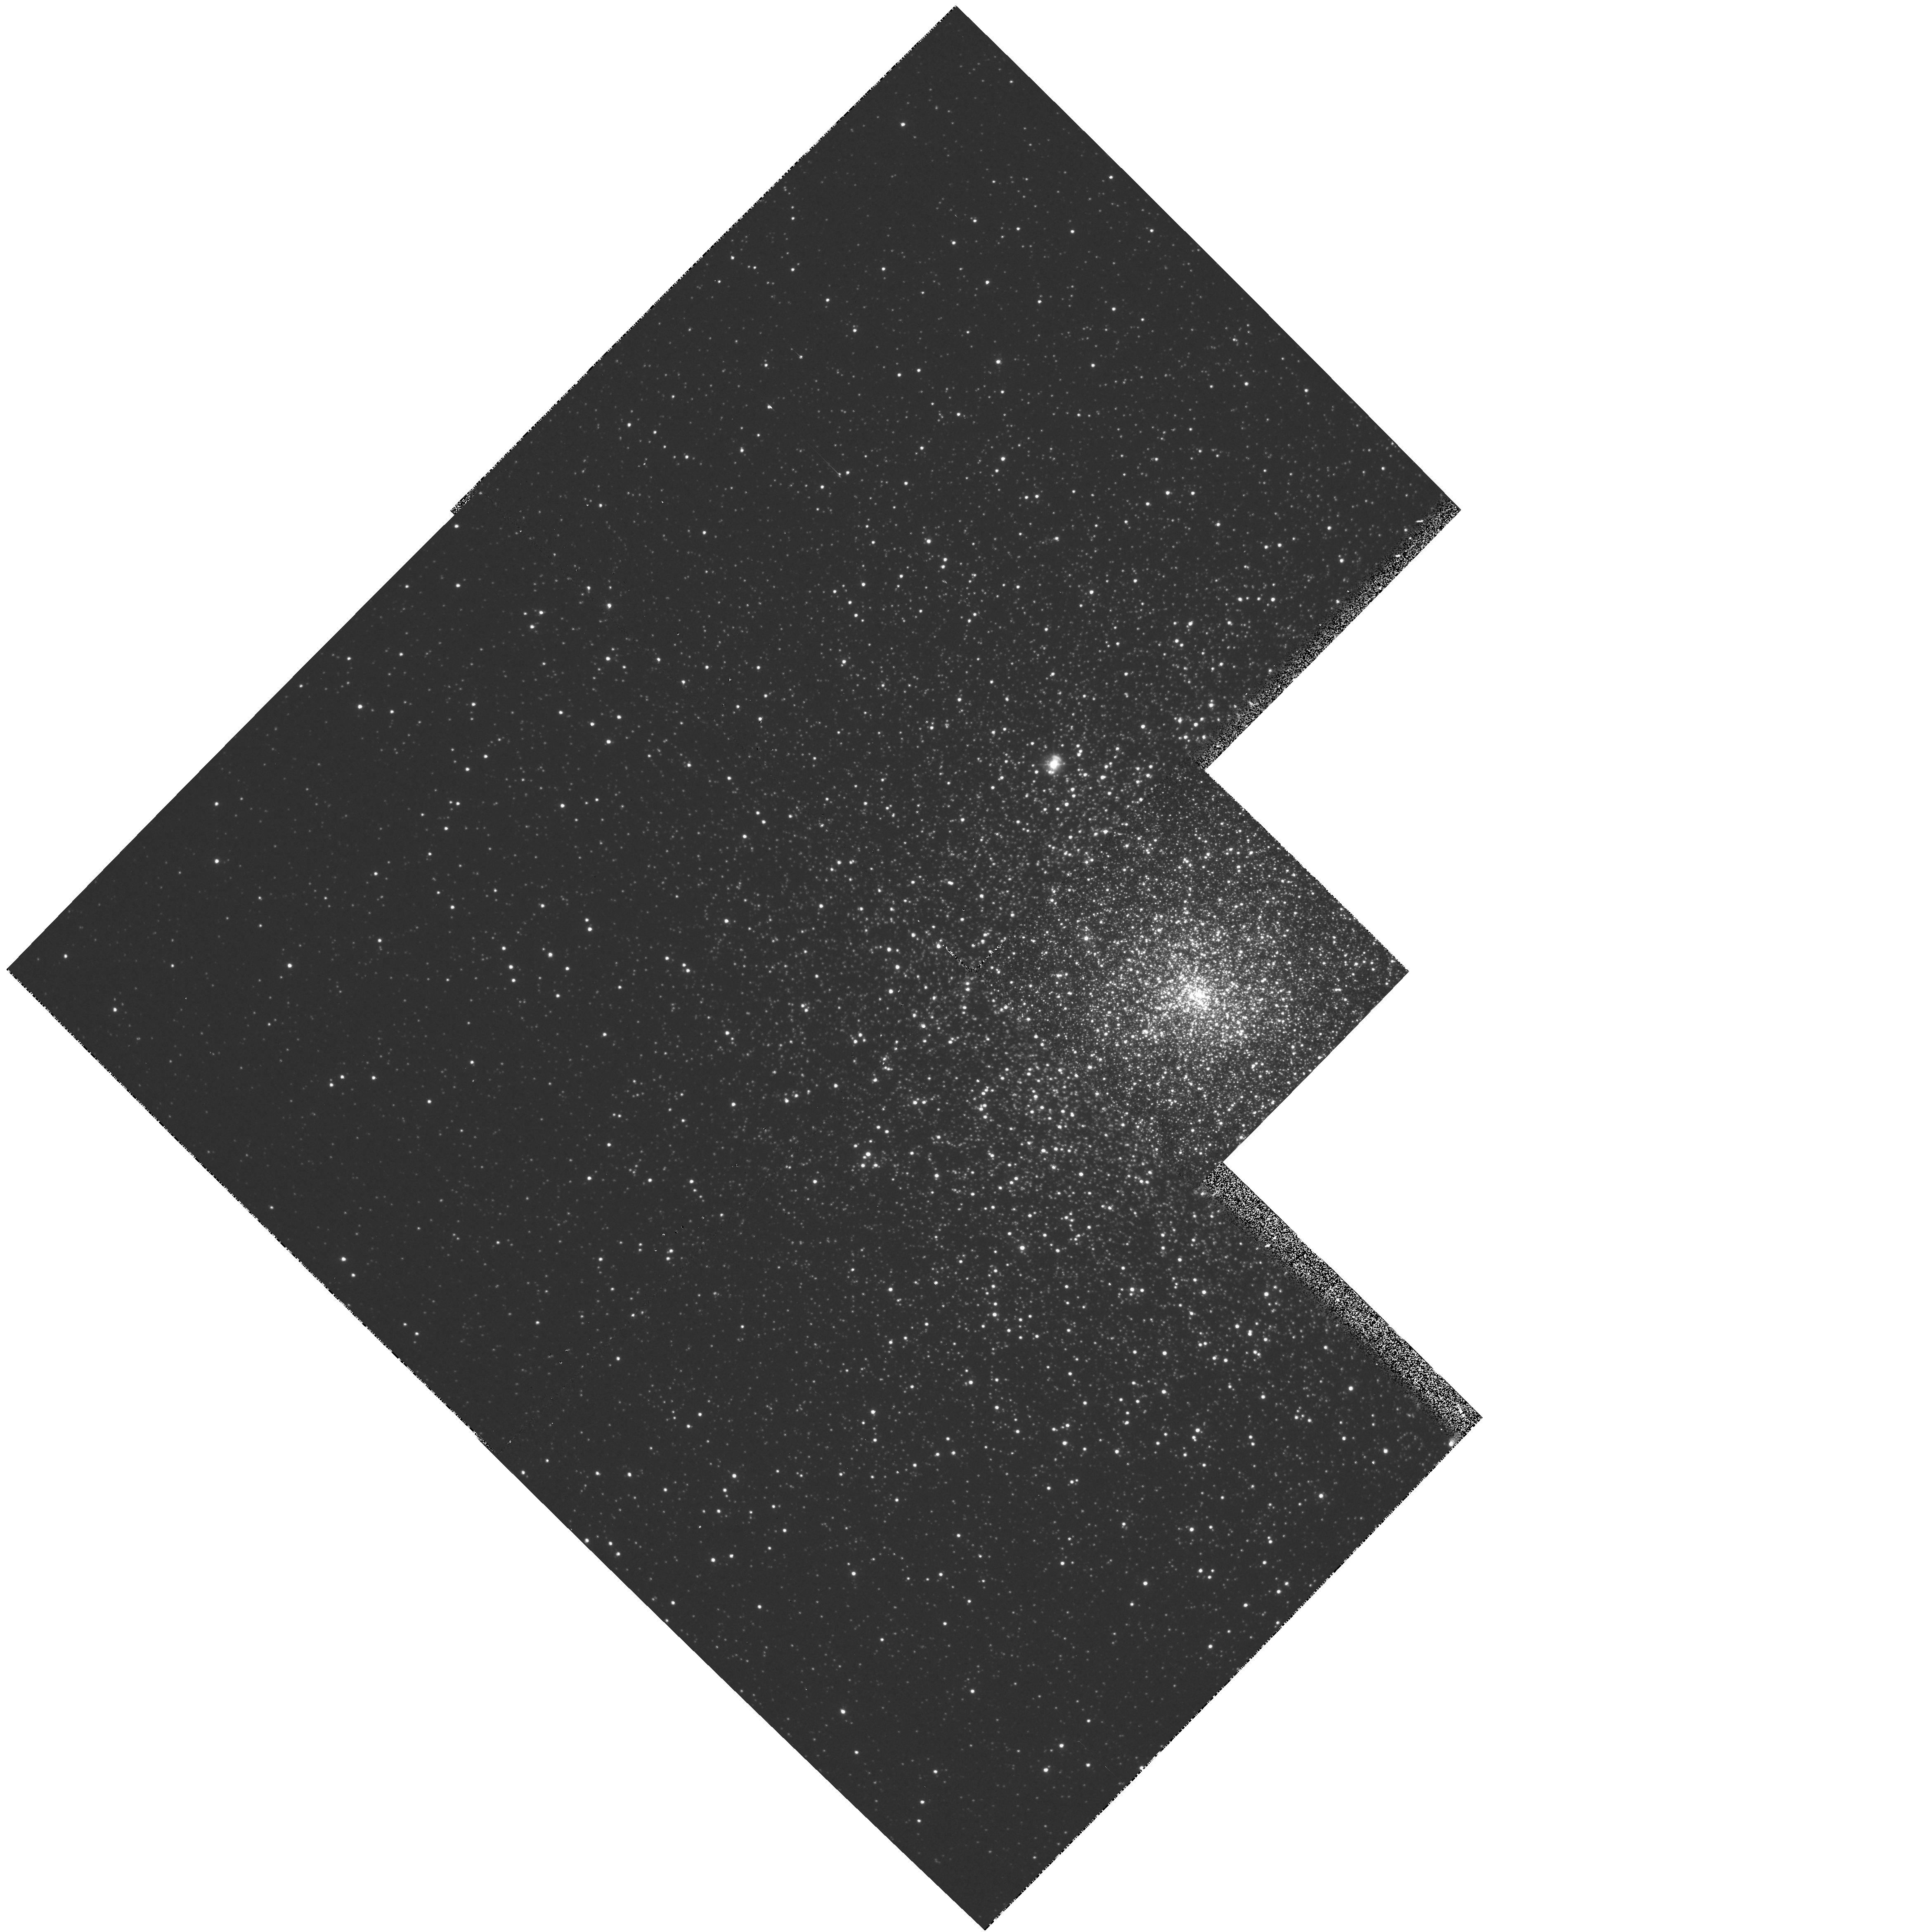
Target: NGC7078. Instrument: WFPC2/PC. Filter: F336W. Exposure: 7 min. Observation ID: hst_5324_02_wfpc2_pc_f336w_u2as02

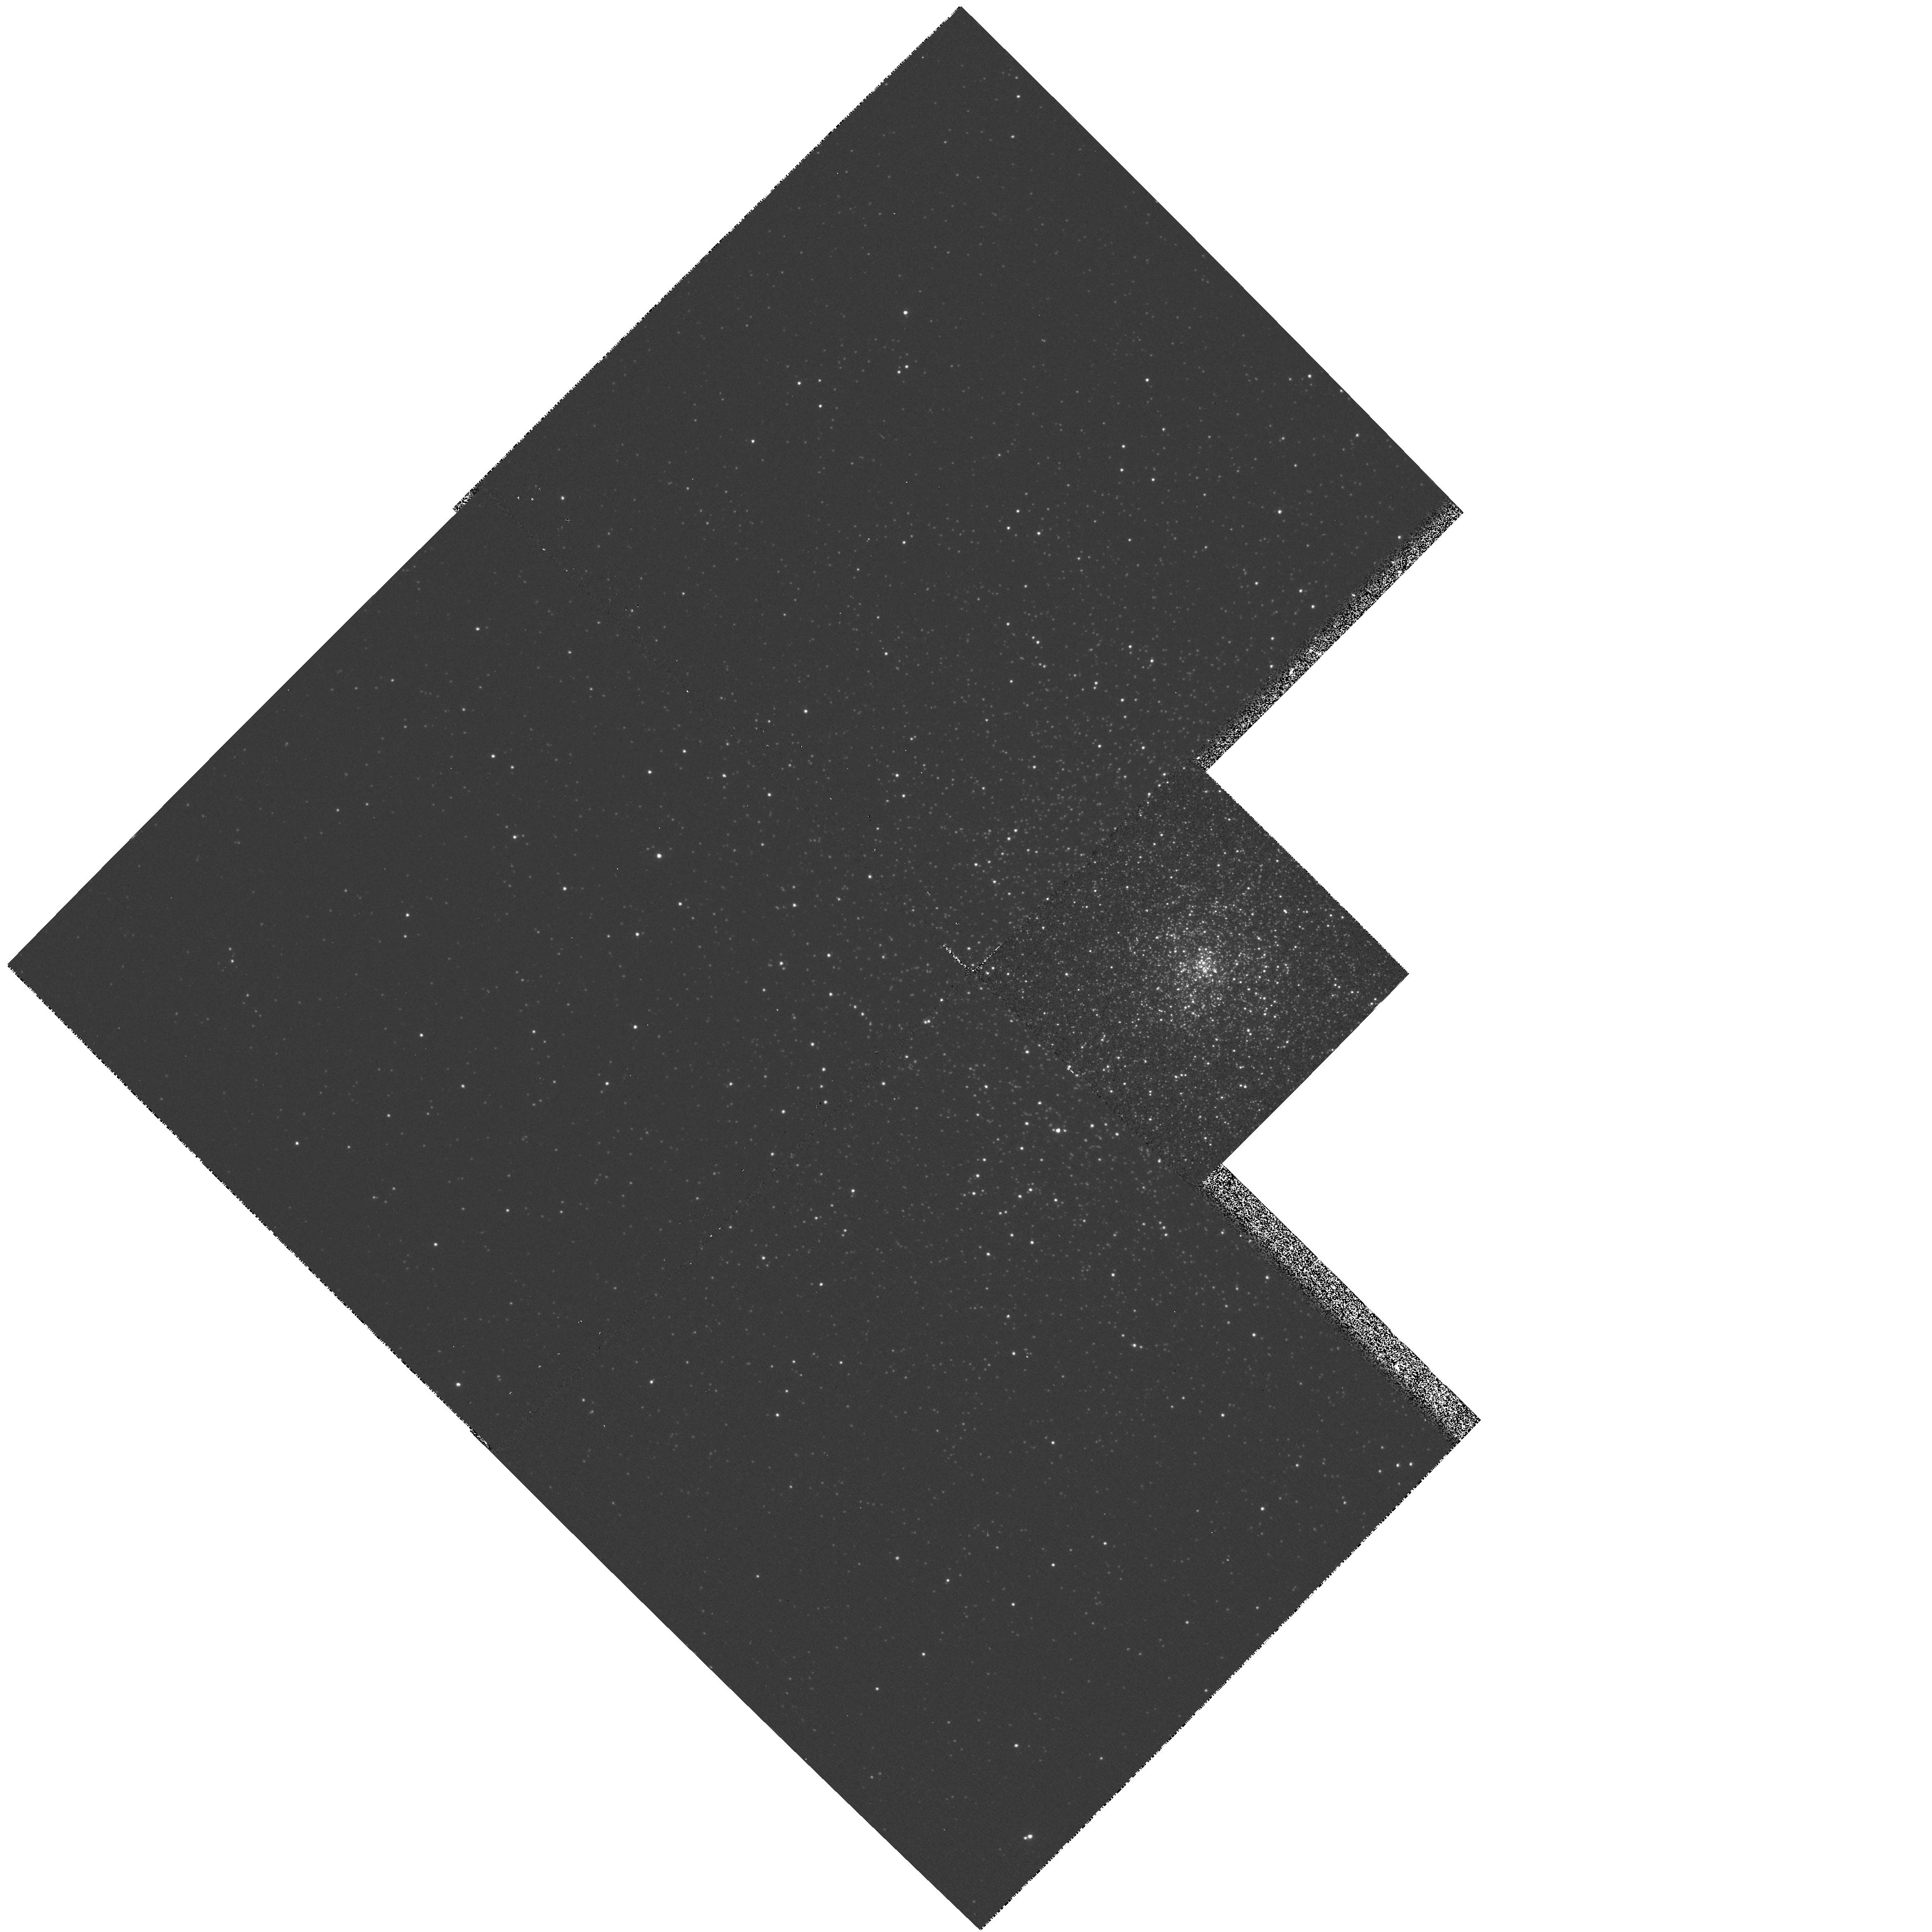
Target: NGC6624. Instrument: WFPC2/PC. Filter: F336W. Exposure: 7 min. Observation ID: hst_5324_01_wfpc2_pc_f336w_u2as01

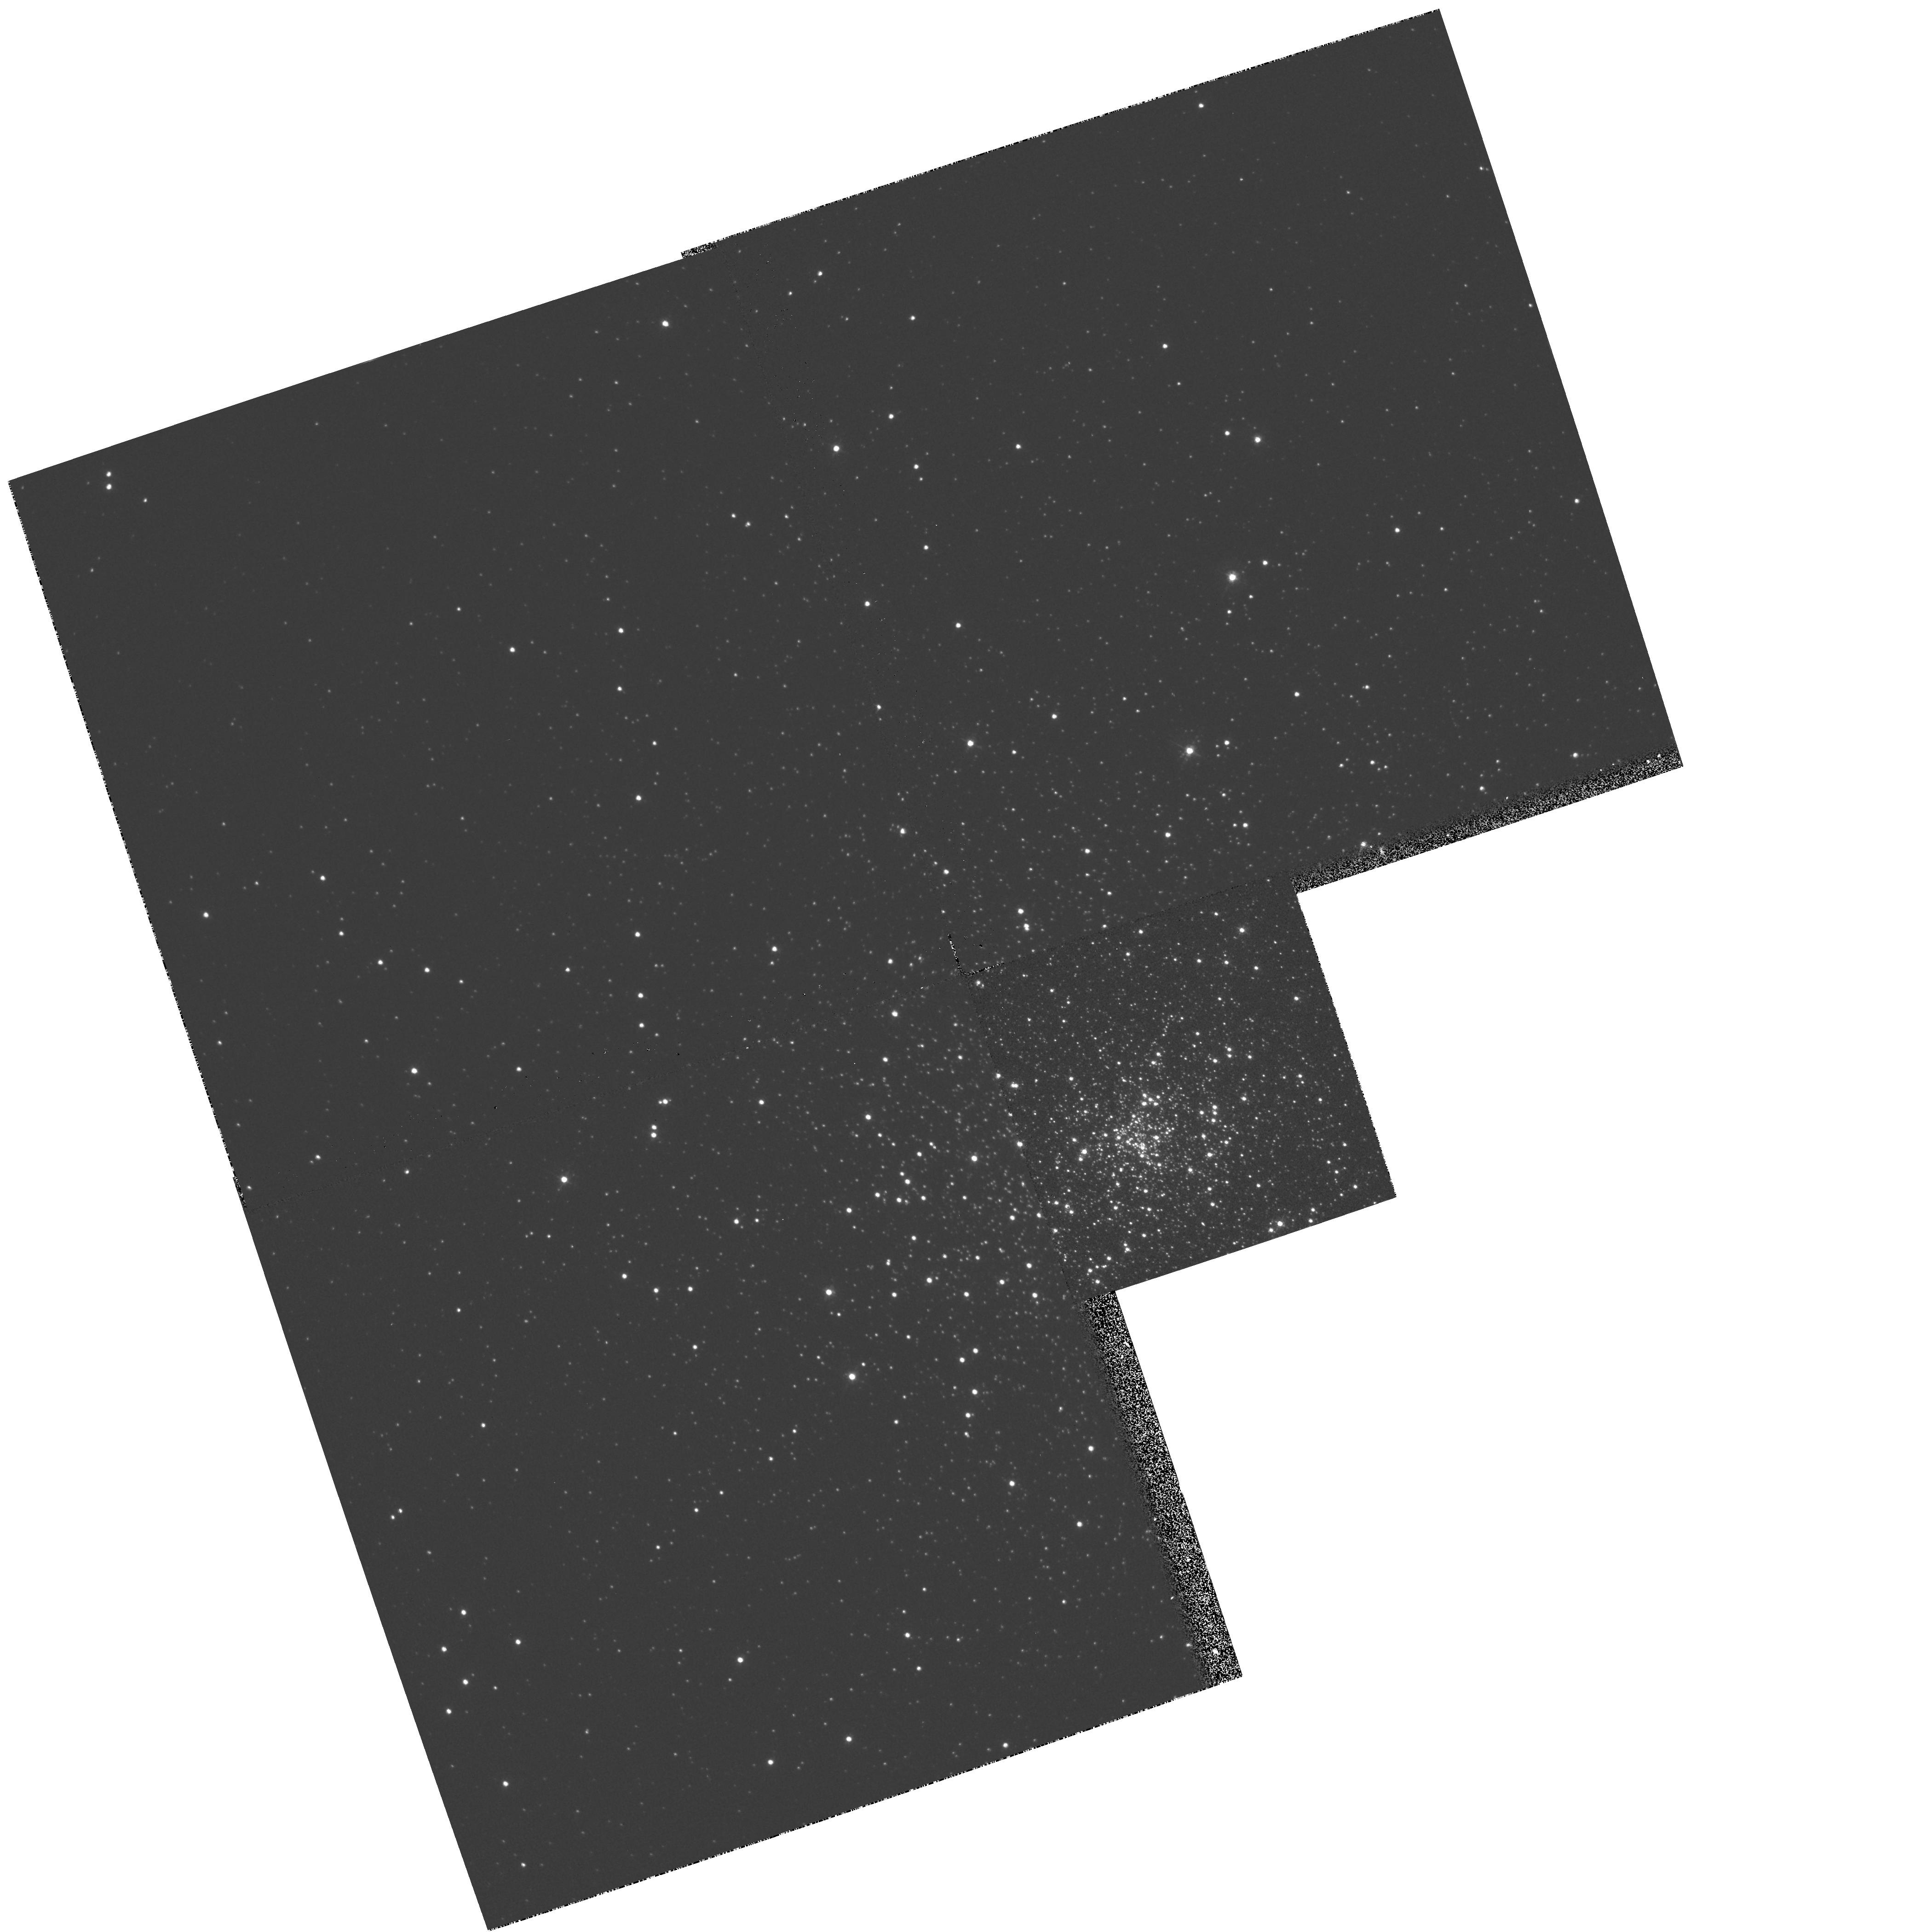
Target: NGC7099. Instrument: WFPC2/PC. Filter: F439W. Exposure: 1 min. Observation ID: hst_5324_03_wfpc2_pc_f439w_u2as03

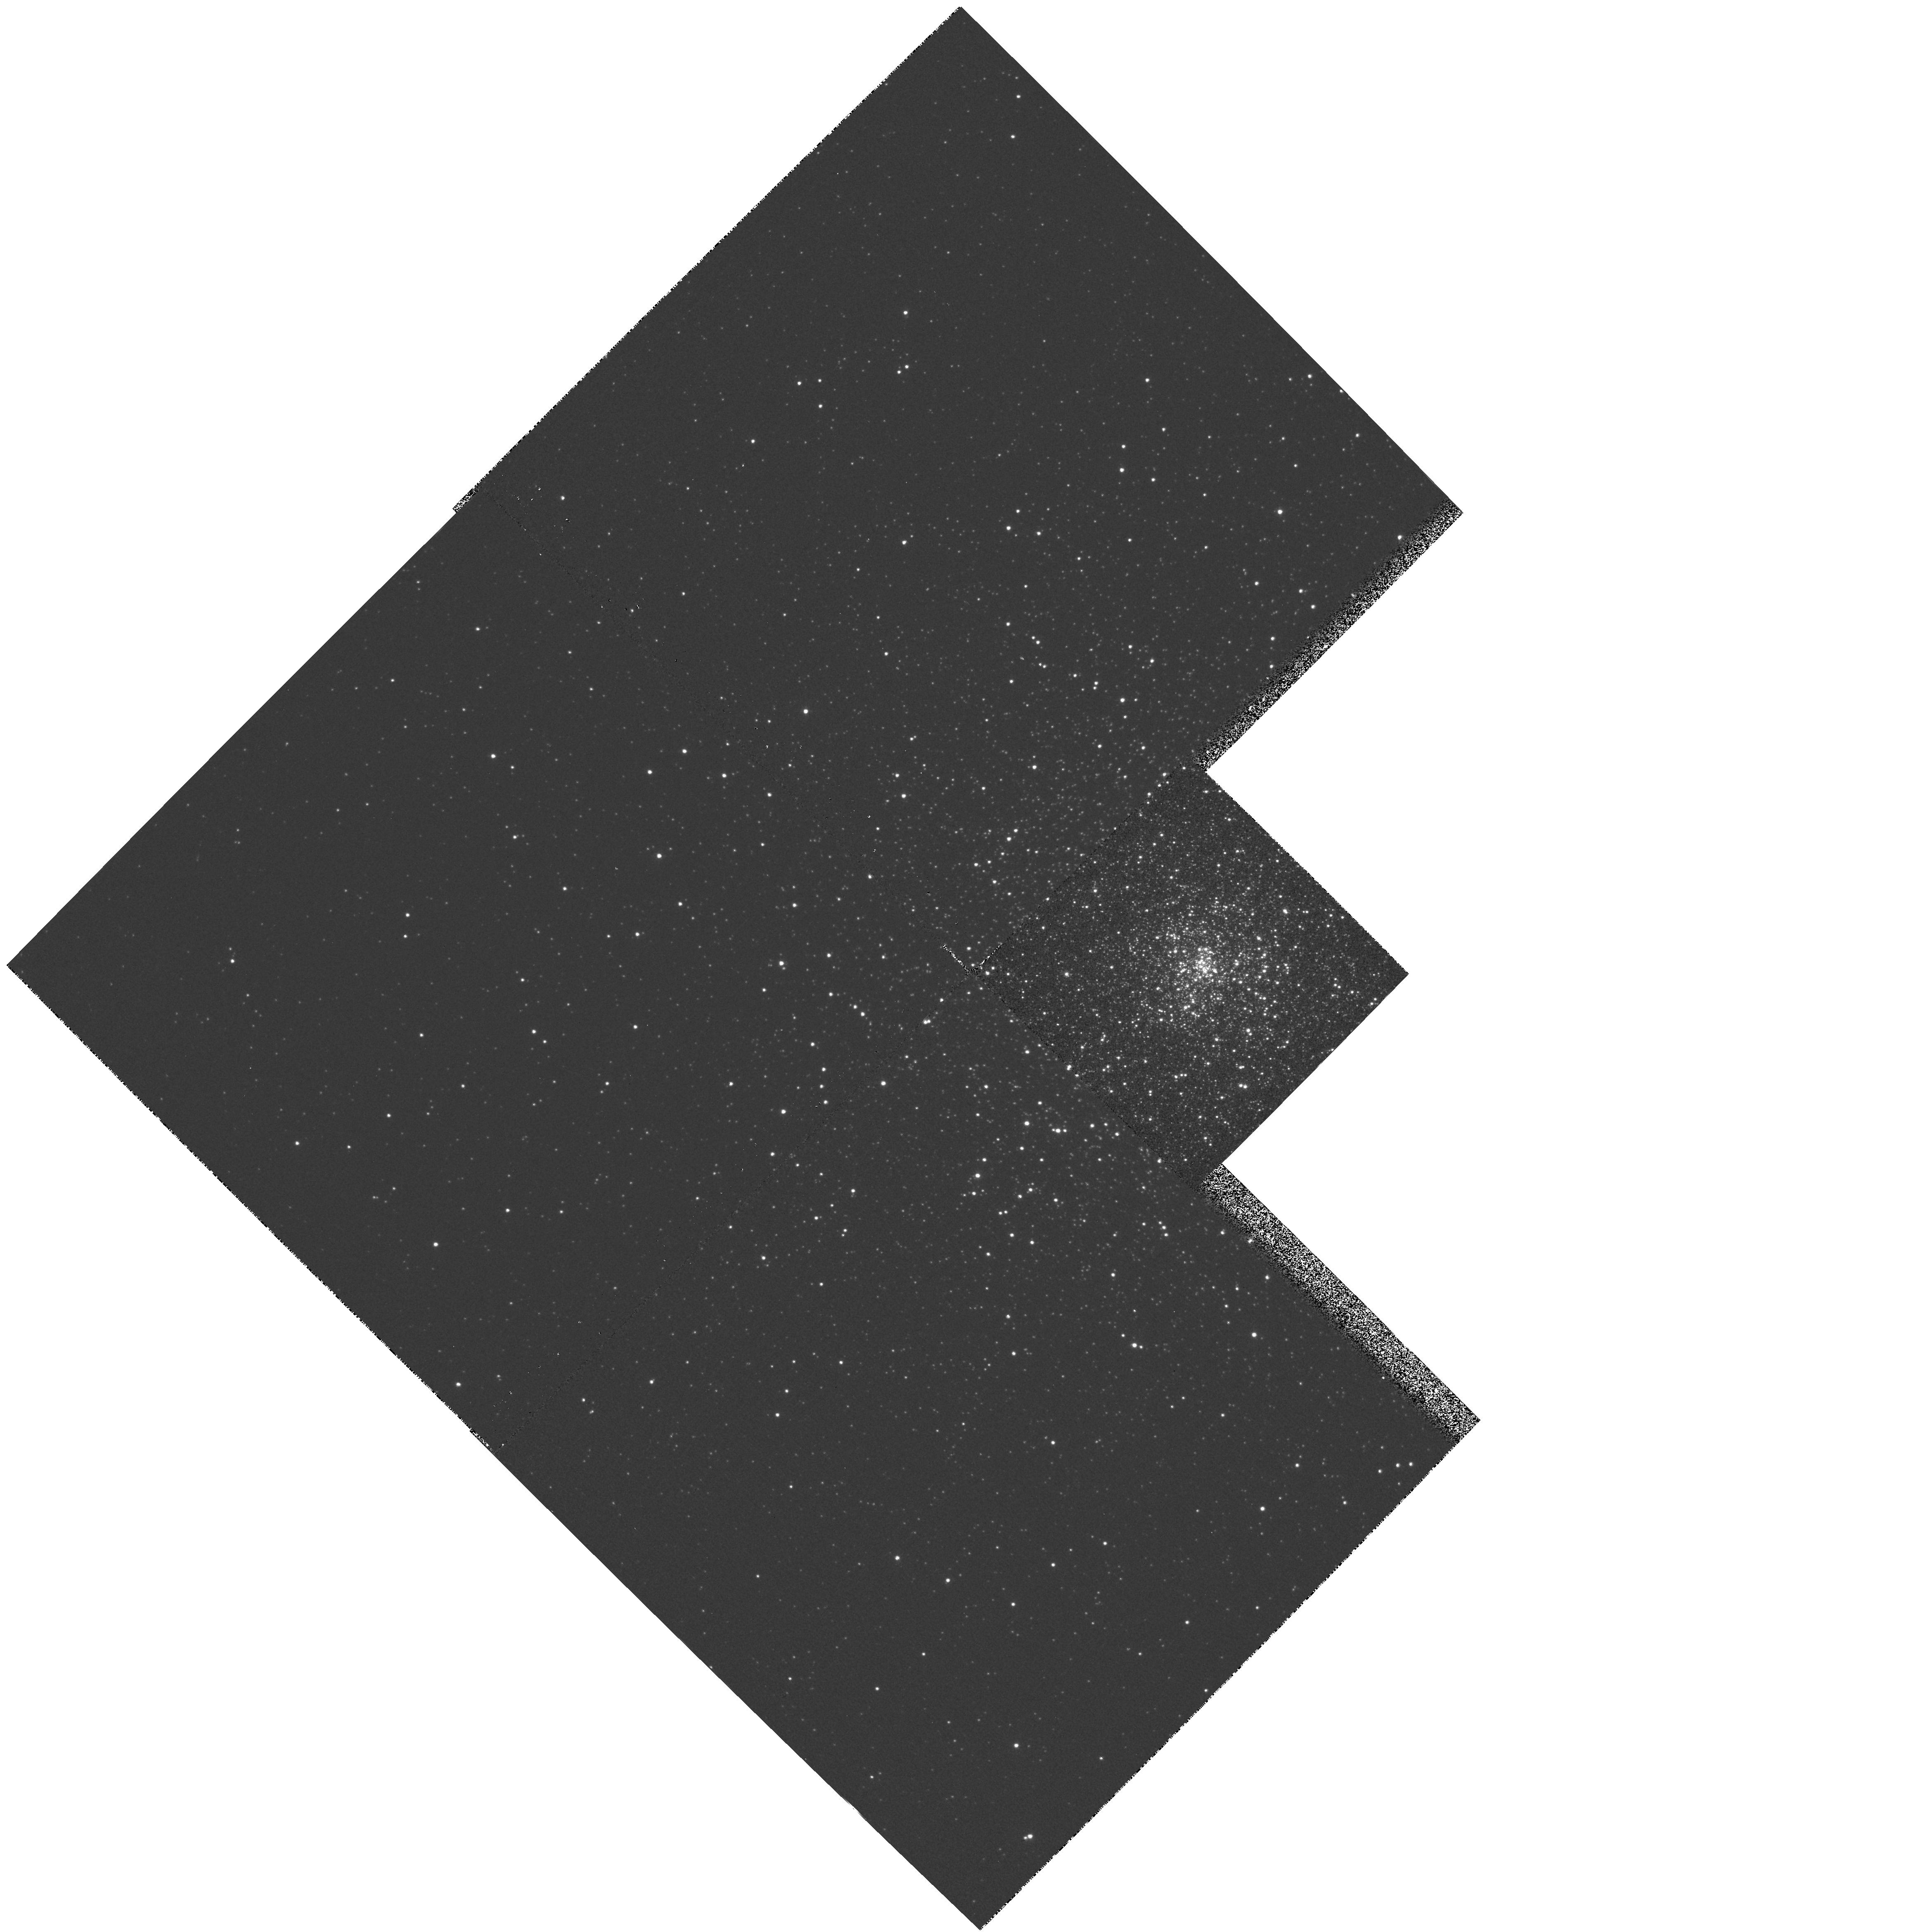
Target: NGC6624. Instrument: WFPC2/PC. Filter: F439W. Exposure: 2 min. Observation ID: hst_5324_01_wfpc2_pc_f439w_u2as01

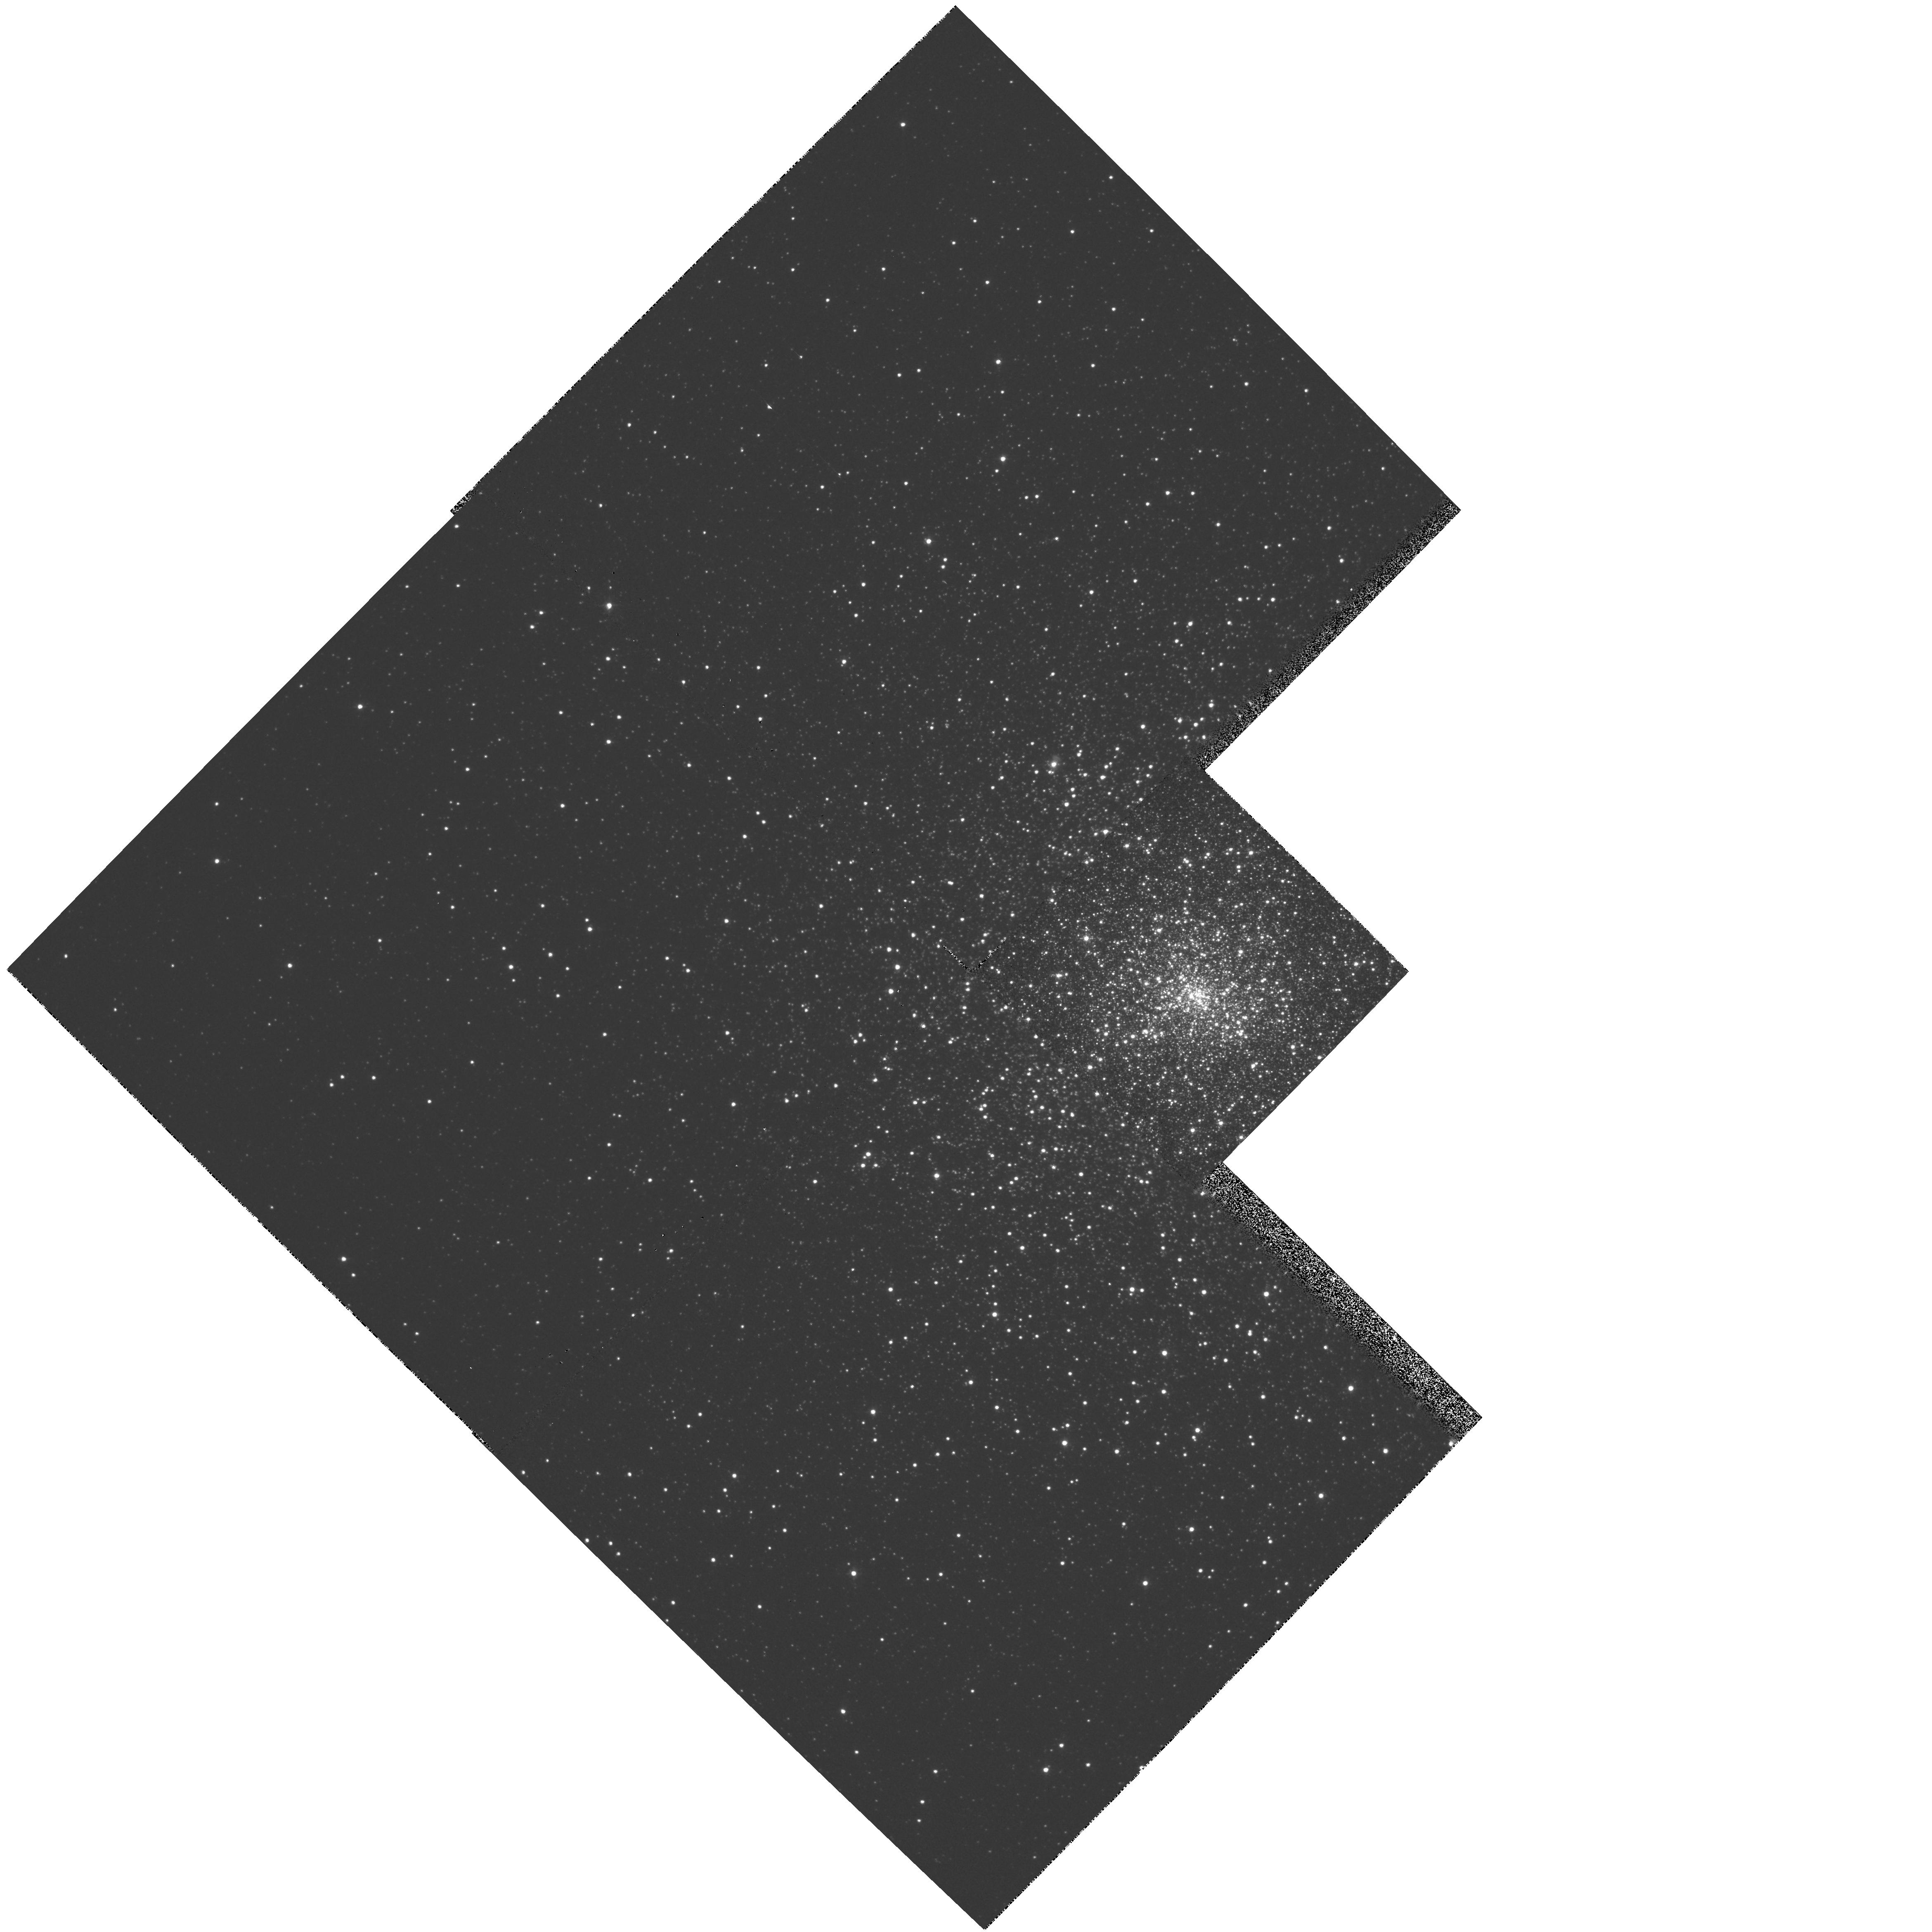
Target: NGC7078. Instrument: WFPC2/PC. Filter: F439W. Exposure: 1 min. Observation ID: hst_5324_02_wfpc2_pc_f439w_u2as02

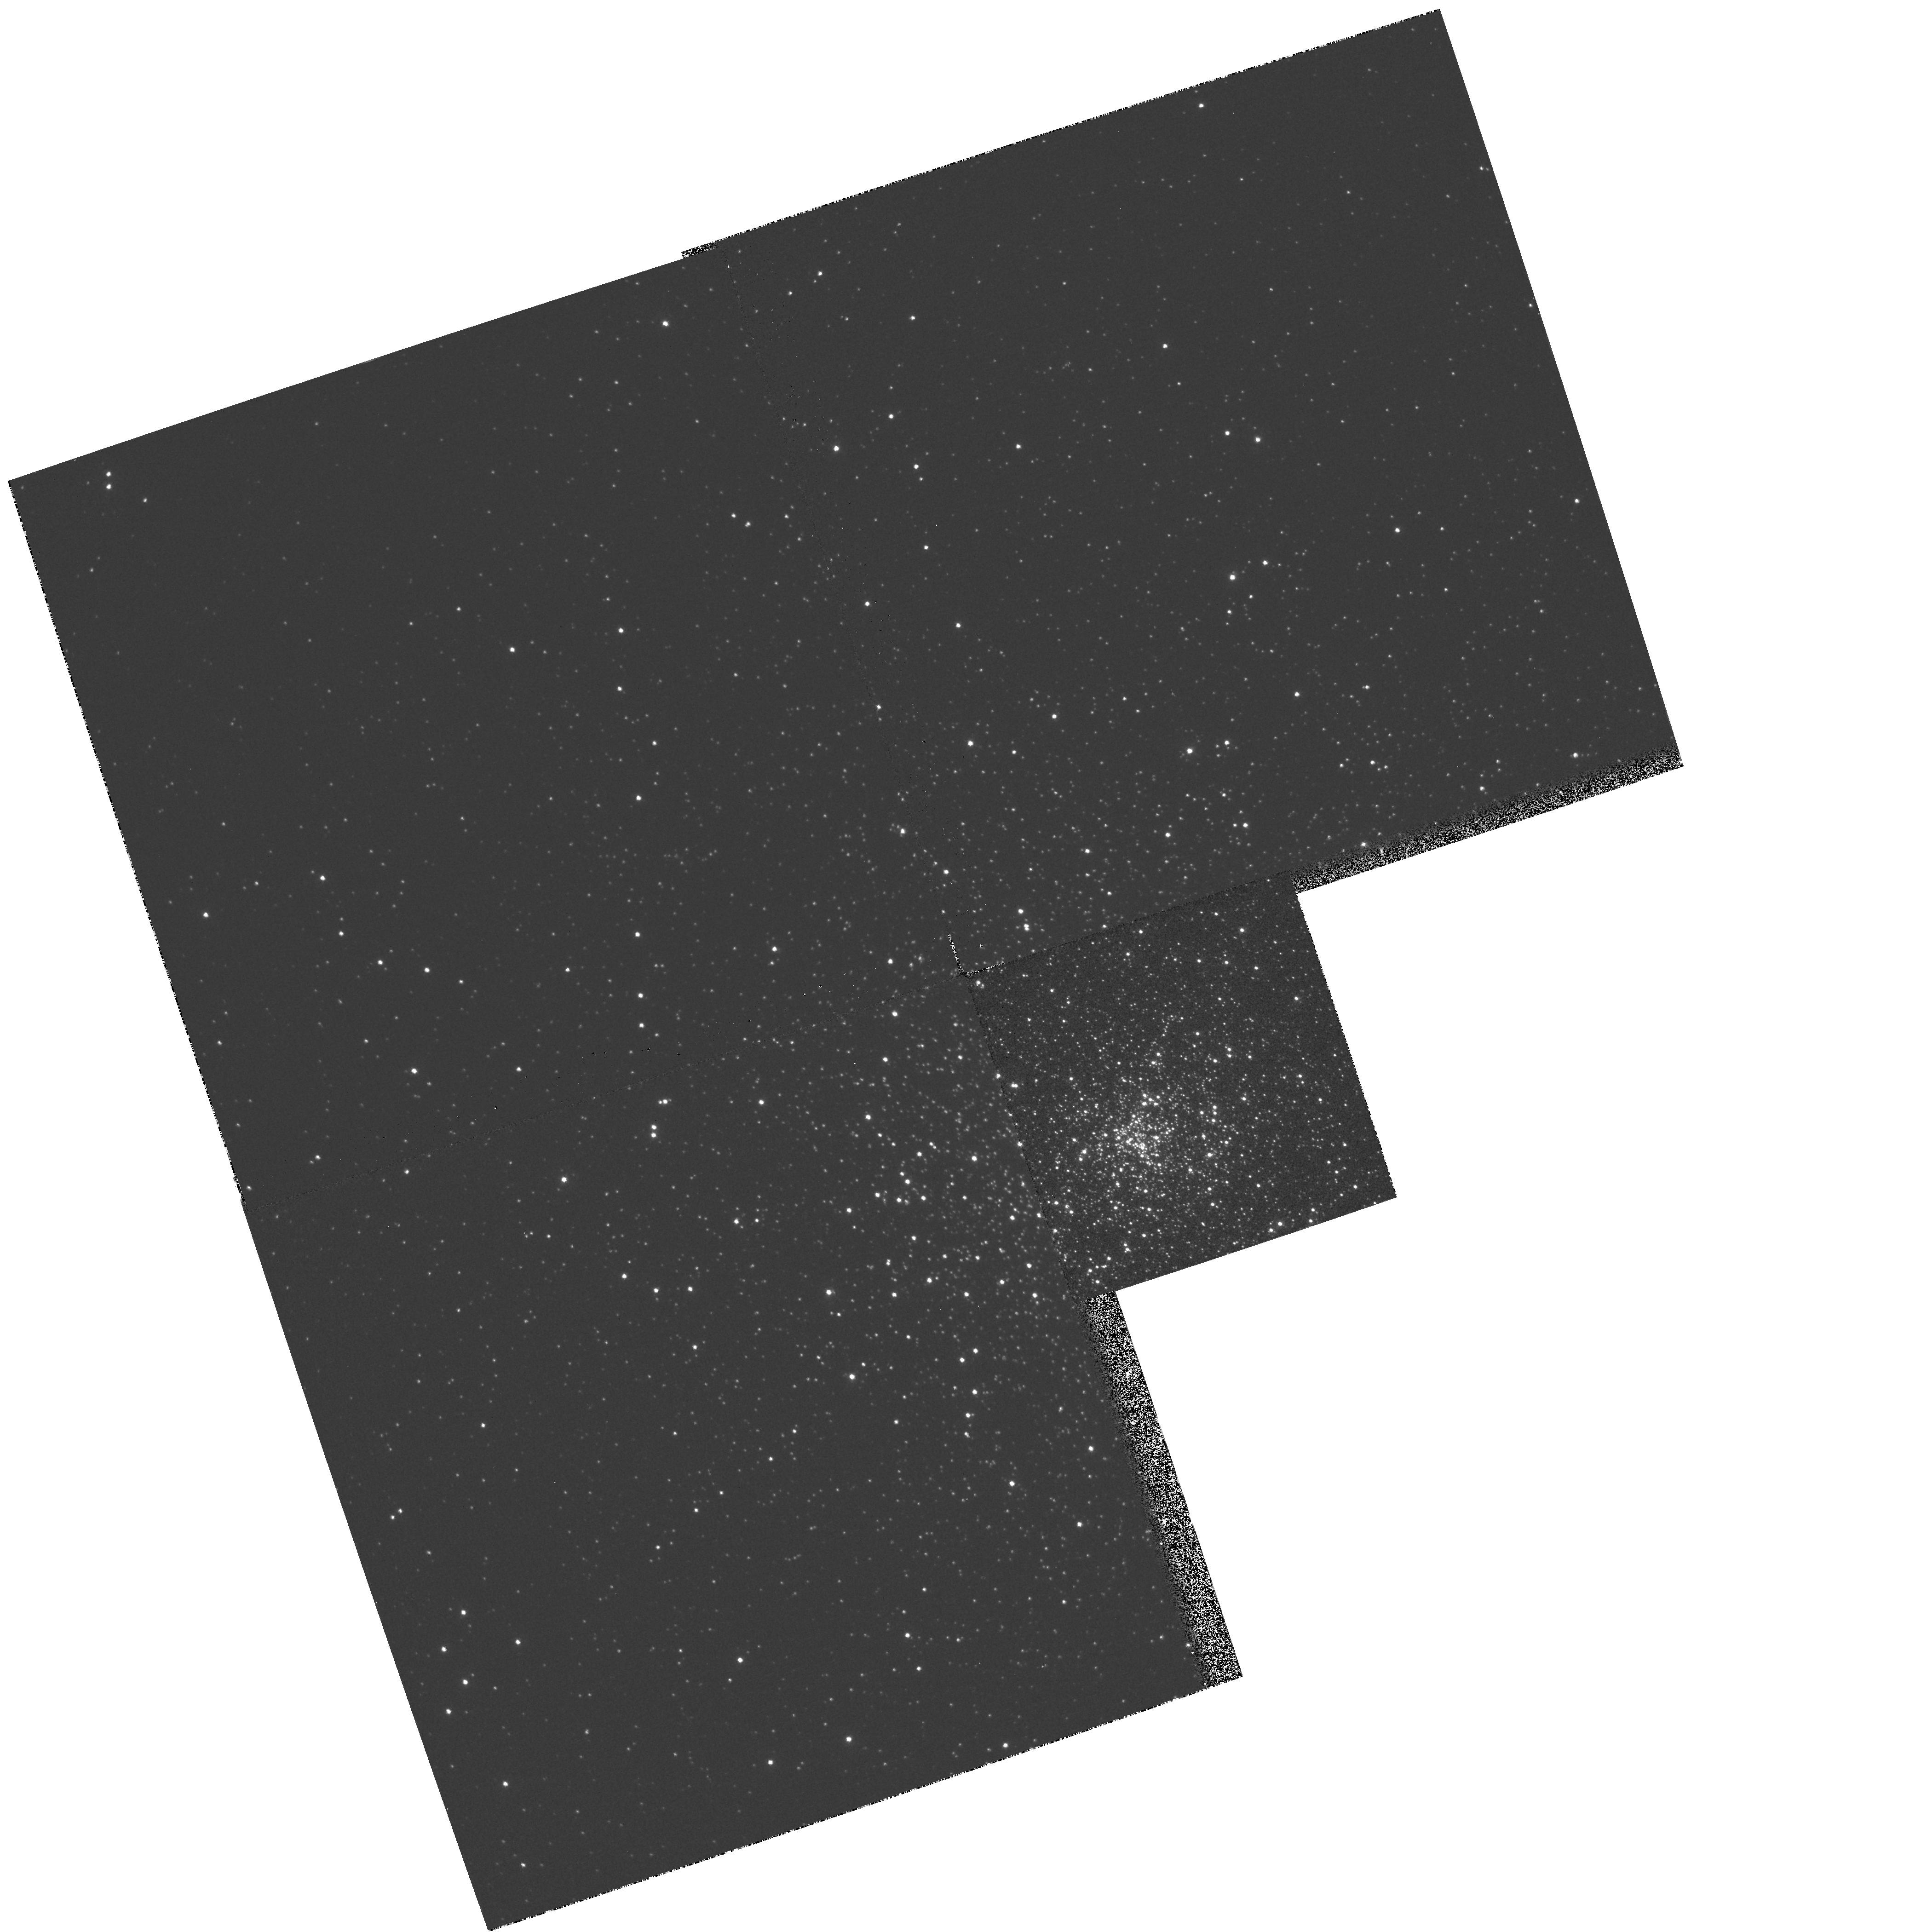
Target: NGC7099. Instrument: WFPC2/PC. Filter: F336W. Exposure: 3 min. Observation ID: hst_5324_03_wfpc2_pc_f336w_u2as03

GLOBULAR CLUSTER CORE IMAGING (PI: Yanny, Brian)

This proposal requests short WFPC2 exposures of the centers of M15 M30 and NGC6244 to test and extend conclusions that are based upon existing HST images of M15 taken with a spherically-aberrated PSF. These HST observations show (Yanny et al 1993) that M15 has either a power-law density cusp with slope consistent with a central black hole or an as-yet-unresolved core of radius less than 1.5 arcseconds. Corrected optics will allow the determination of the density profile to a radius of less than 0.3 arcsec (0.02 pc), well within the region (0.8 to 1.6 arcsec) in which binary heating and core oscillations are expected to produce a flattened core. Exposures in three bands (F569W, F439W and F336W) will permit the detection of more than 100 stars to B=22 mag in the innermost radial bins for M15 (a 7-fold improvement), with similar results expected for M30 and NGC6244. The multi-color observations permit determination of the relative fractions of blue straggler, horizontal branch and red giant branch stars in each of the clusters to levels of unprecedented accuracy, allowing one to put useful constraints on models of radial segregation.